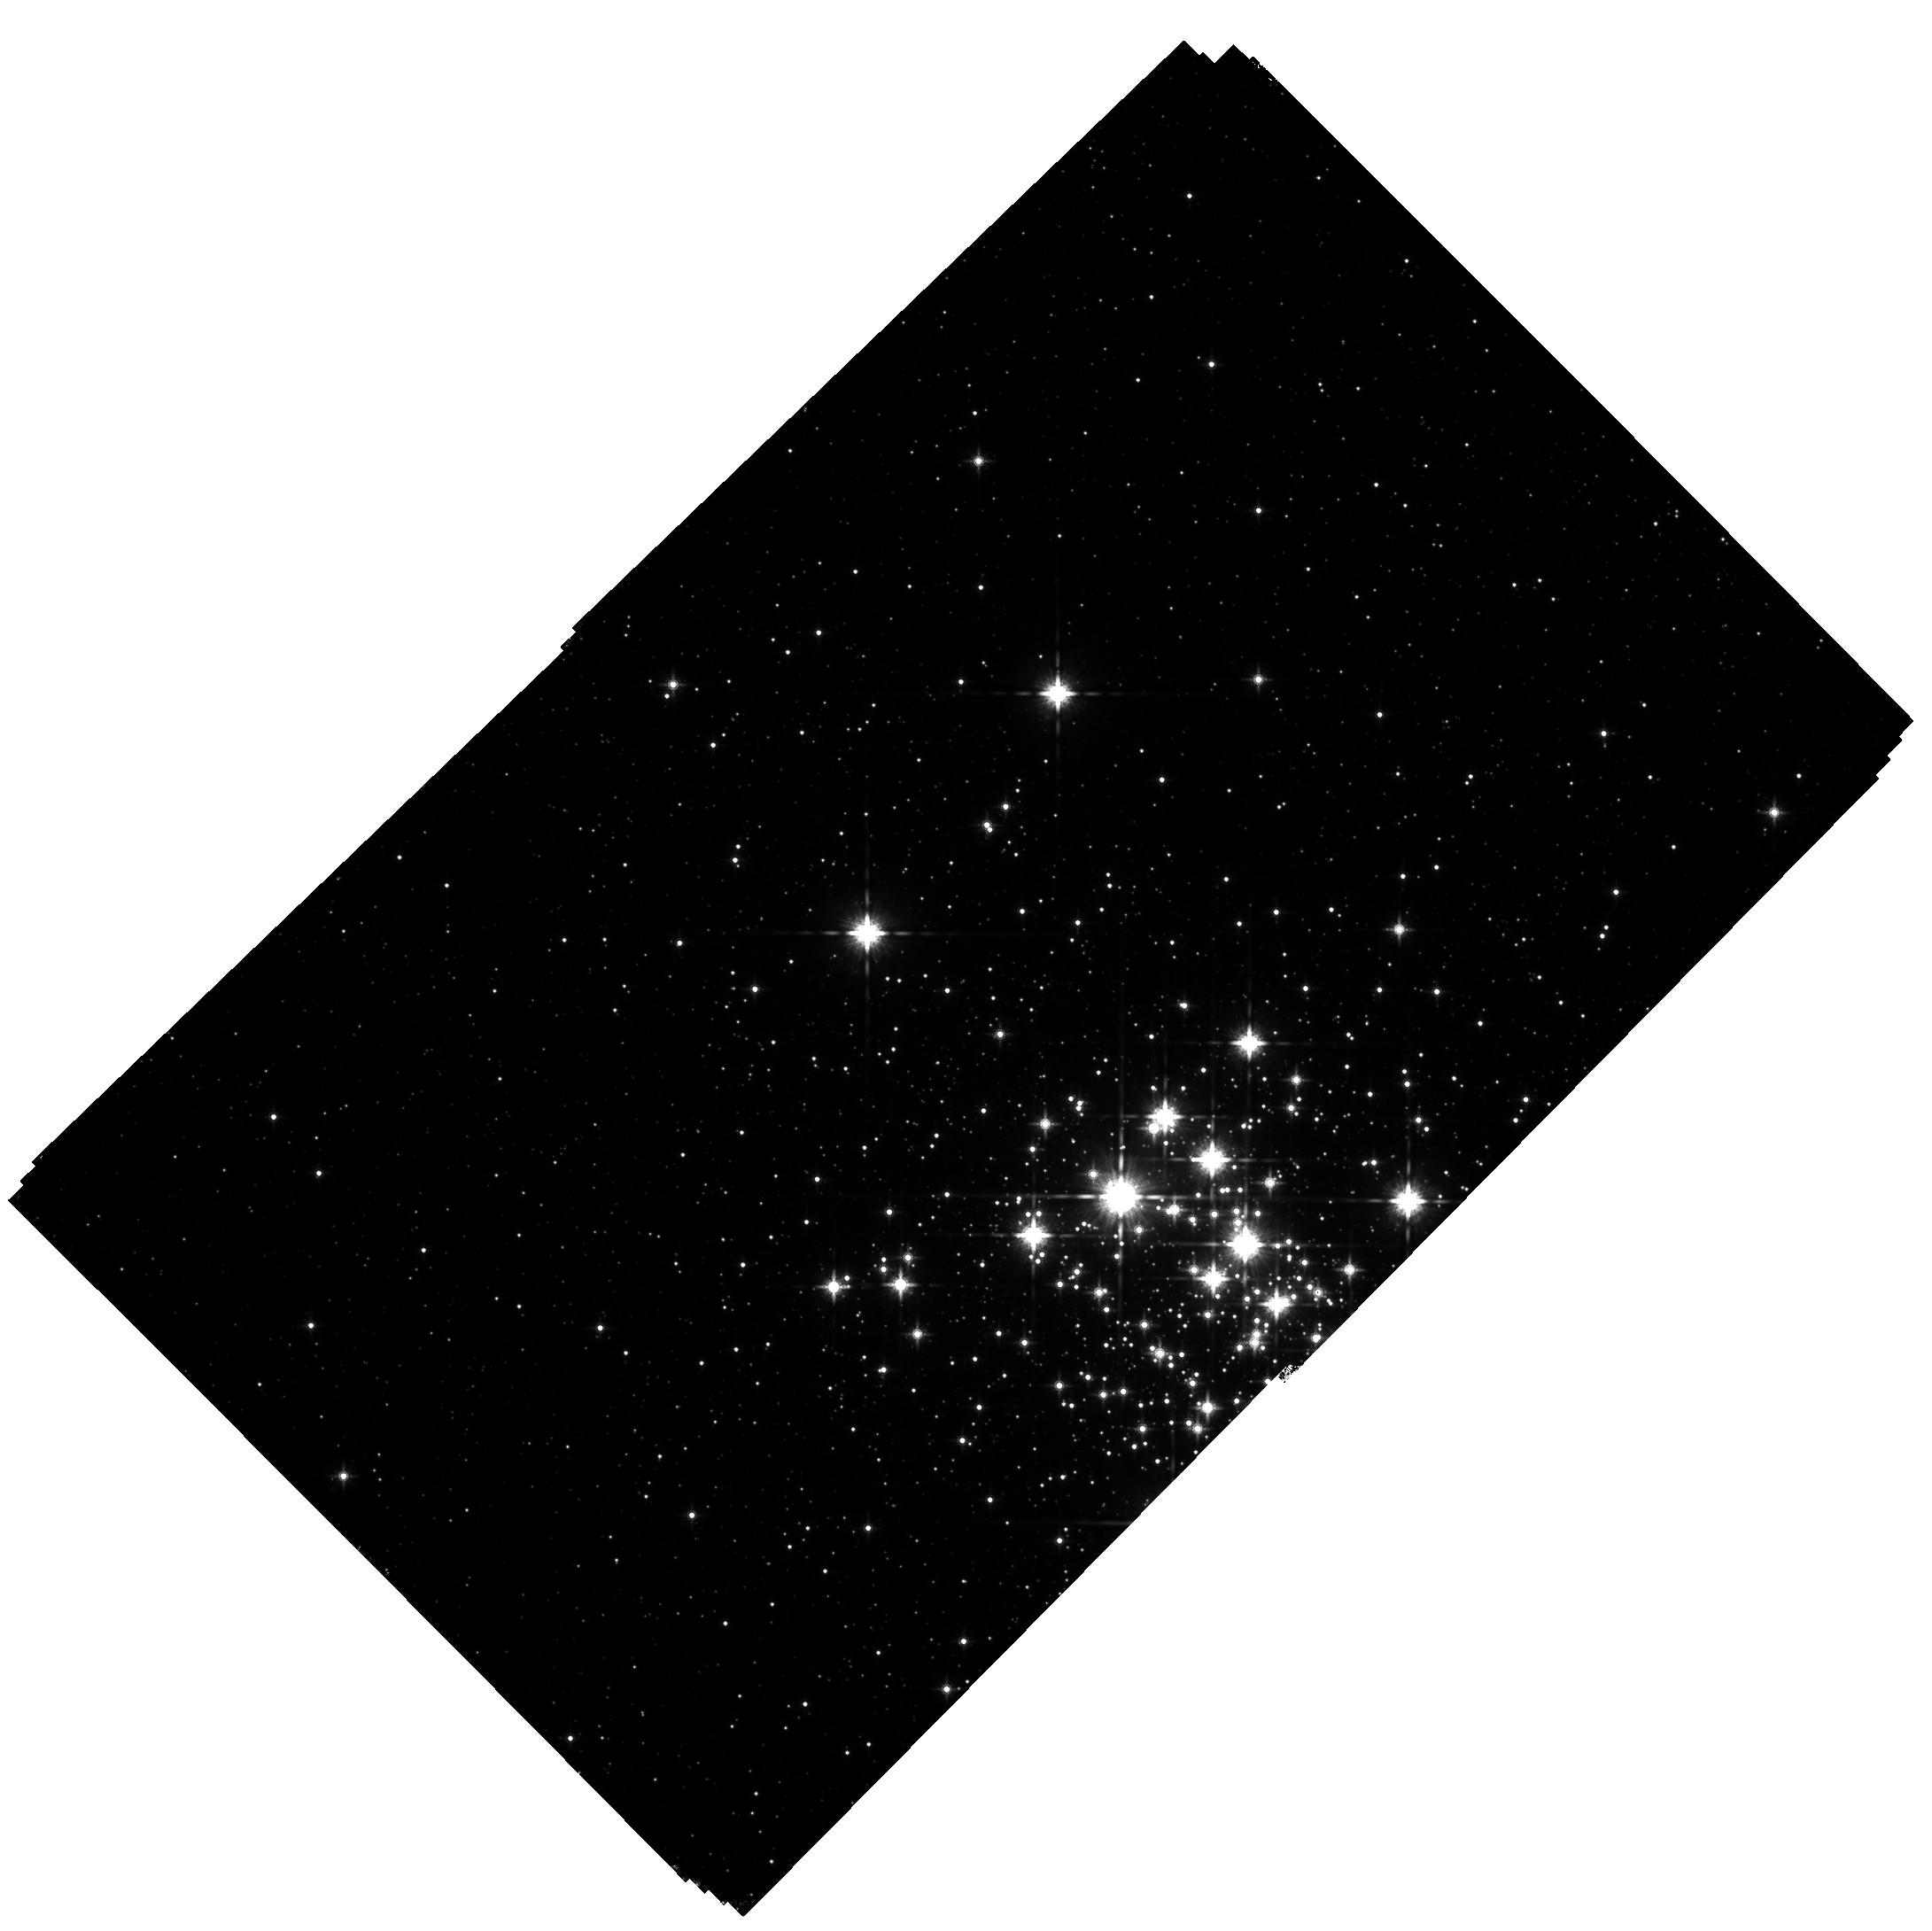
Target: WESTERLUND1. Instrument: WFC3/IR. Filter: F160W. Exposure: 1.9 h. Observation ID: hst_13044_02_wfc3_ir_f160w_ibyv02

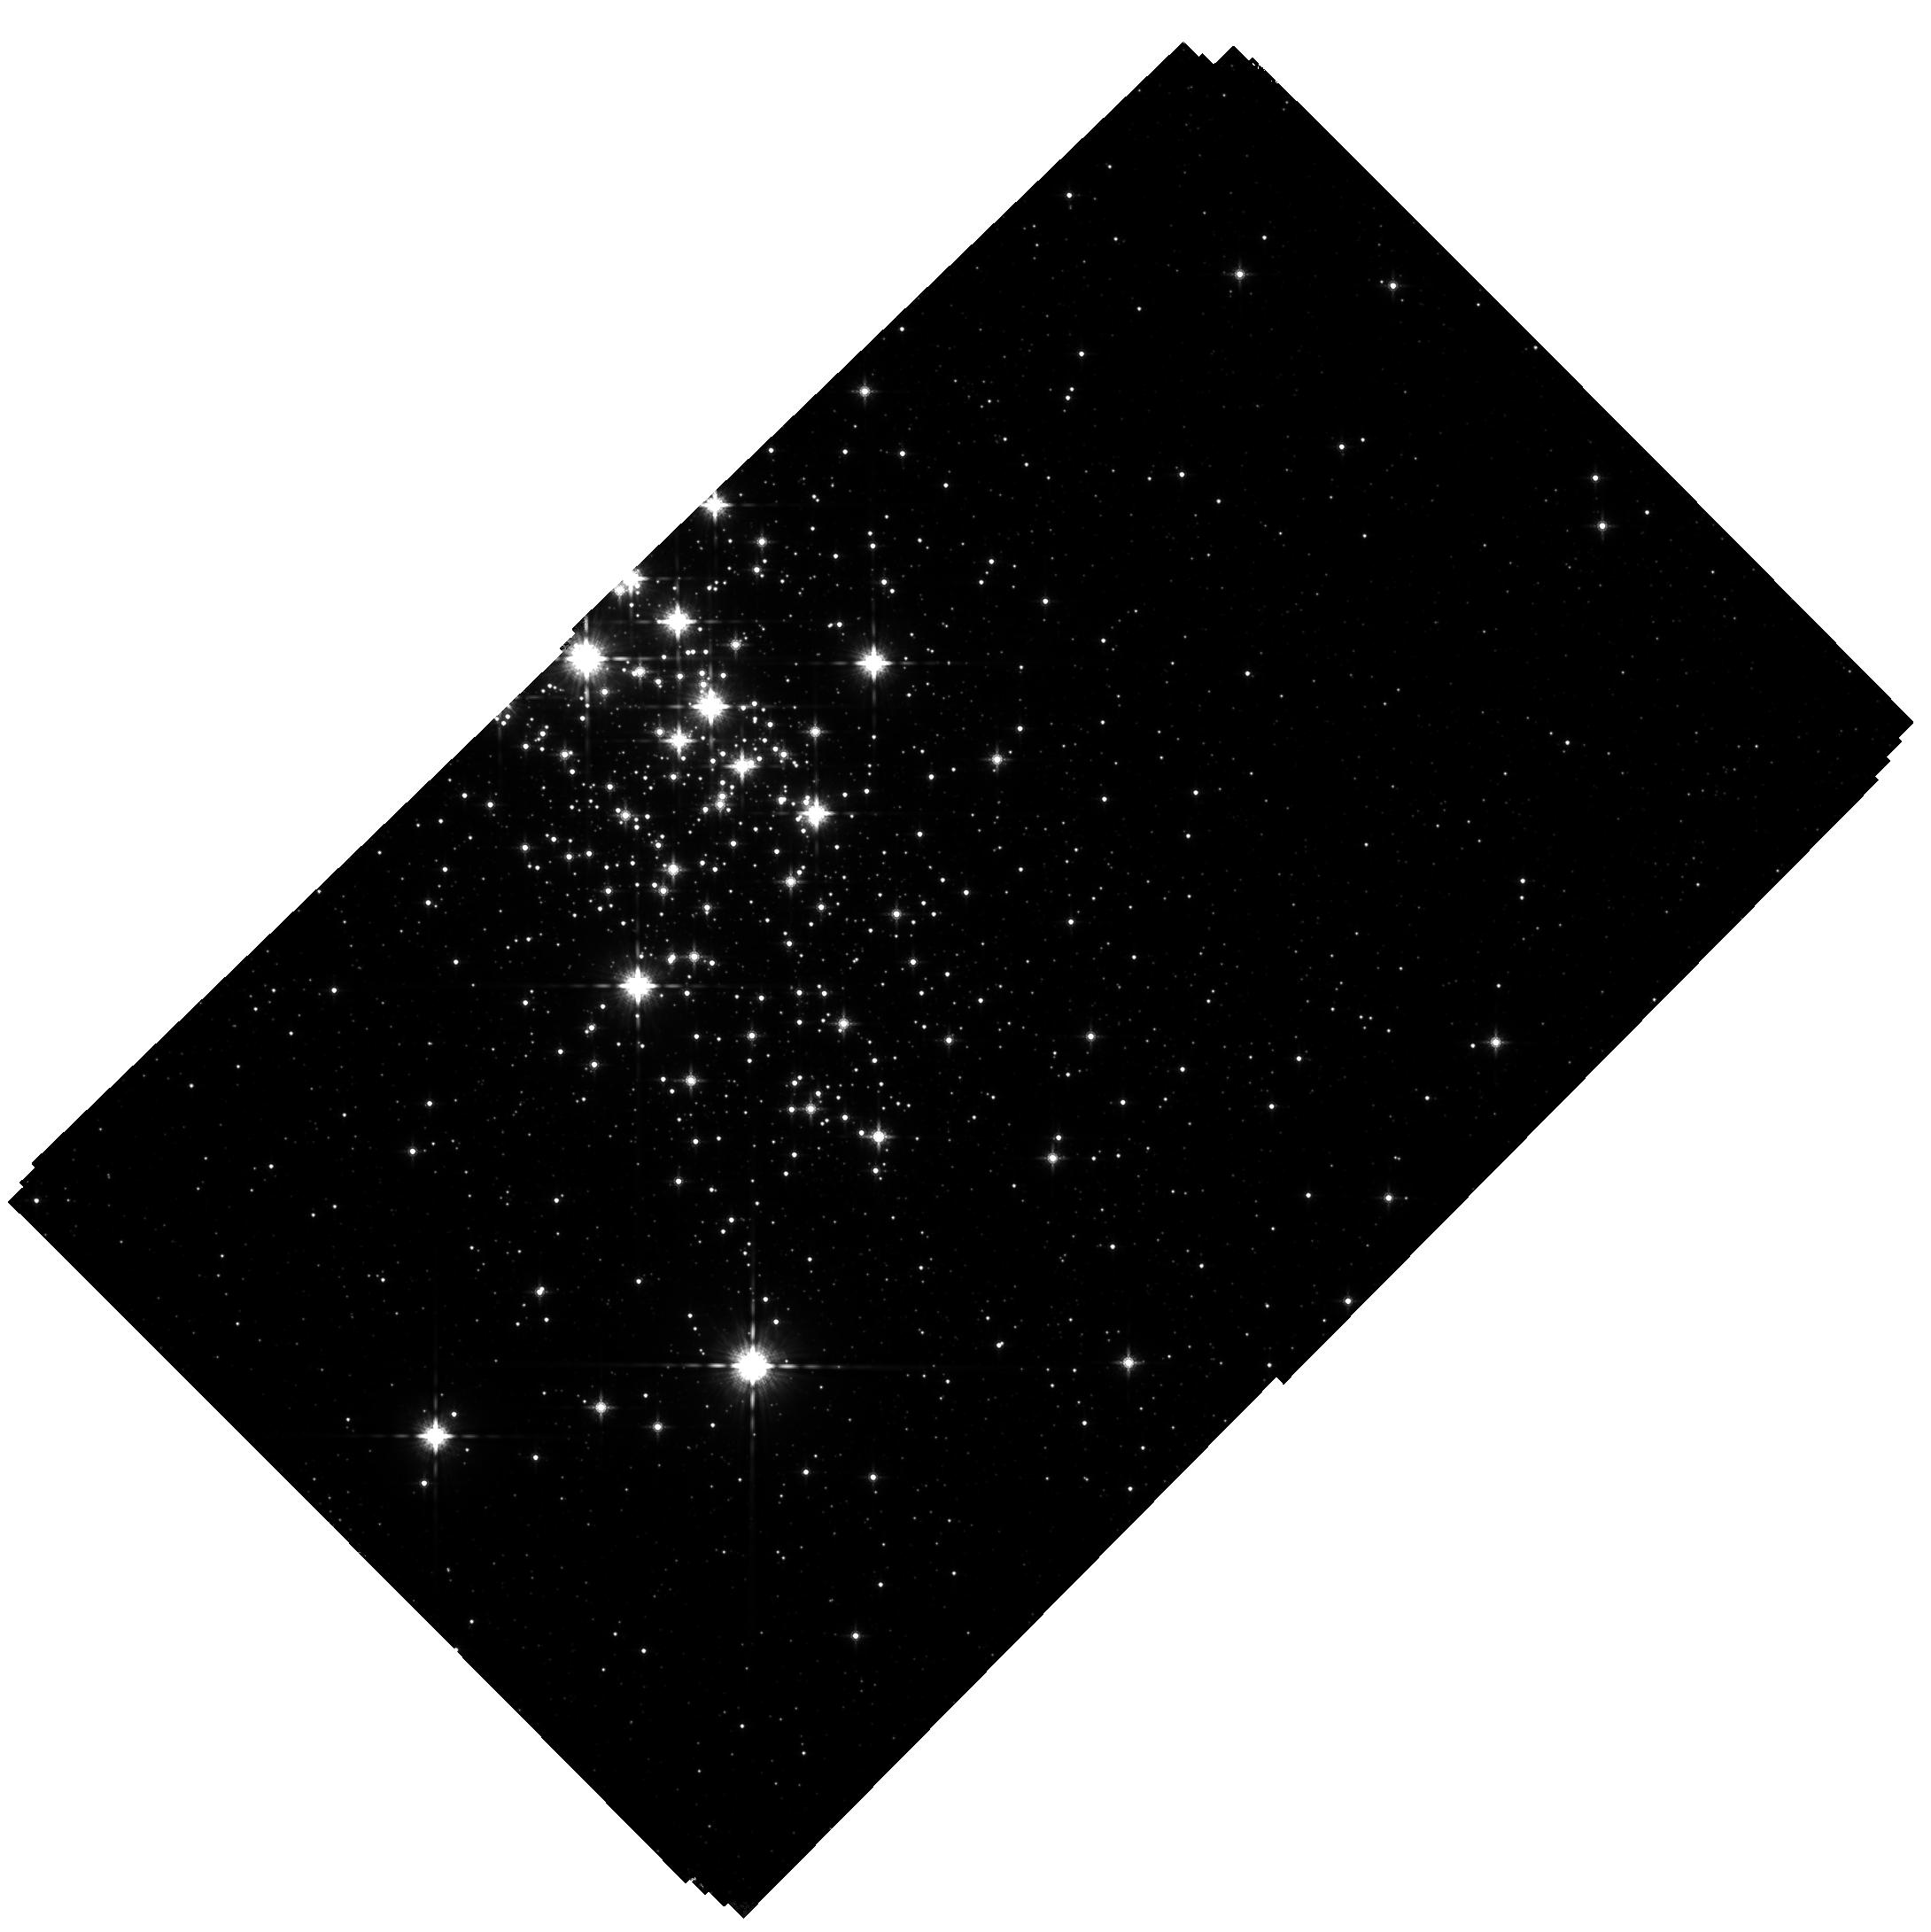
Target: WESTERLUND1. Instrument: WFC3/IR. Filter: F160W. Exposure: 1.9 h. Observation ID: hst_13044_01_wfc3_ir_f160w_ibyv01

The IMF and Internal Kinematics of the Massive Young Star Cluster, Westerlund 1 (PI: Lu, Jessica Ryan)

The most massive young star cluster known in the Milky Way, Westerlund 1, represents a far more extreme environment for star formation than nearby, well-studied, and lower-mass star forming regions such as Taurus and Orion. We propose to construct a complete photometric and kinematic census of Westerlund 1 in order to identify cluster members down to 0.1 solar masses, precisely determine the initial mass function (IMF), and measure the internal kinematic structure of the cluster. With these measurements, we will test whether the IMF is universal, as may be the case for nearby lower-mass star forming regions, or favors high-mass star formation, as has been suggested theoretically and from some observational results. We will observe Wd 1 with WFC3-IR, which is the only instrument capable of delivering high spatial resolution, a well-characterized and stable PSF, and a wide field of view at infrared wavelengths. We exploit WFC3's capabilities to cover the full extent of the cluster with photometry, to correct for variable extinction and derive stellar masses, and with proper motions, to distinguish between cluster members and contaminating field stars. Our proposed observations of Westerlund 1 will help determine whether the star formation process, and the emergent stellar mass distribution, varies with initial cloud conditions.